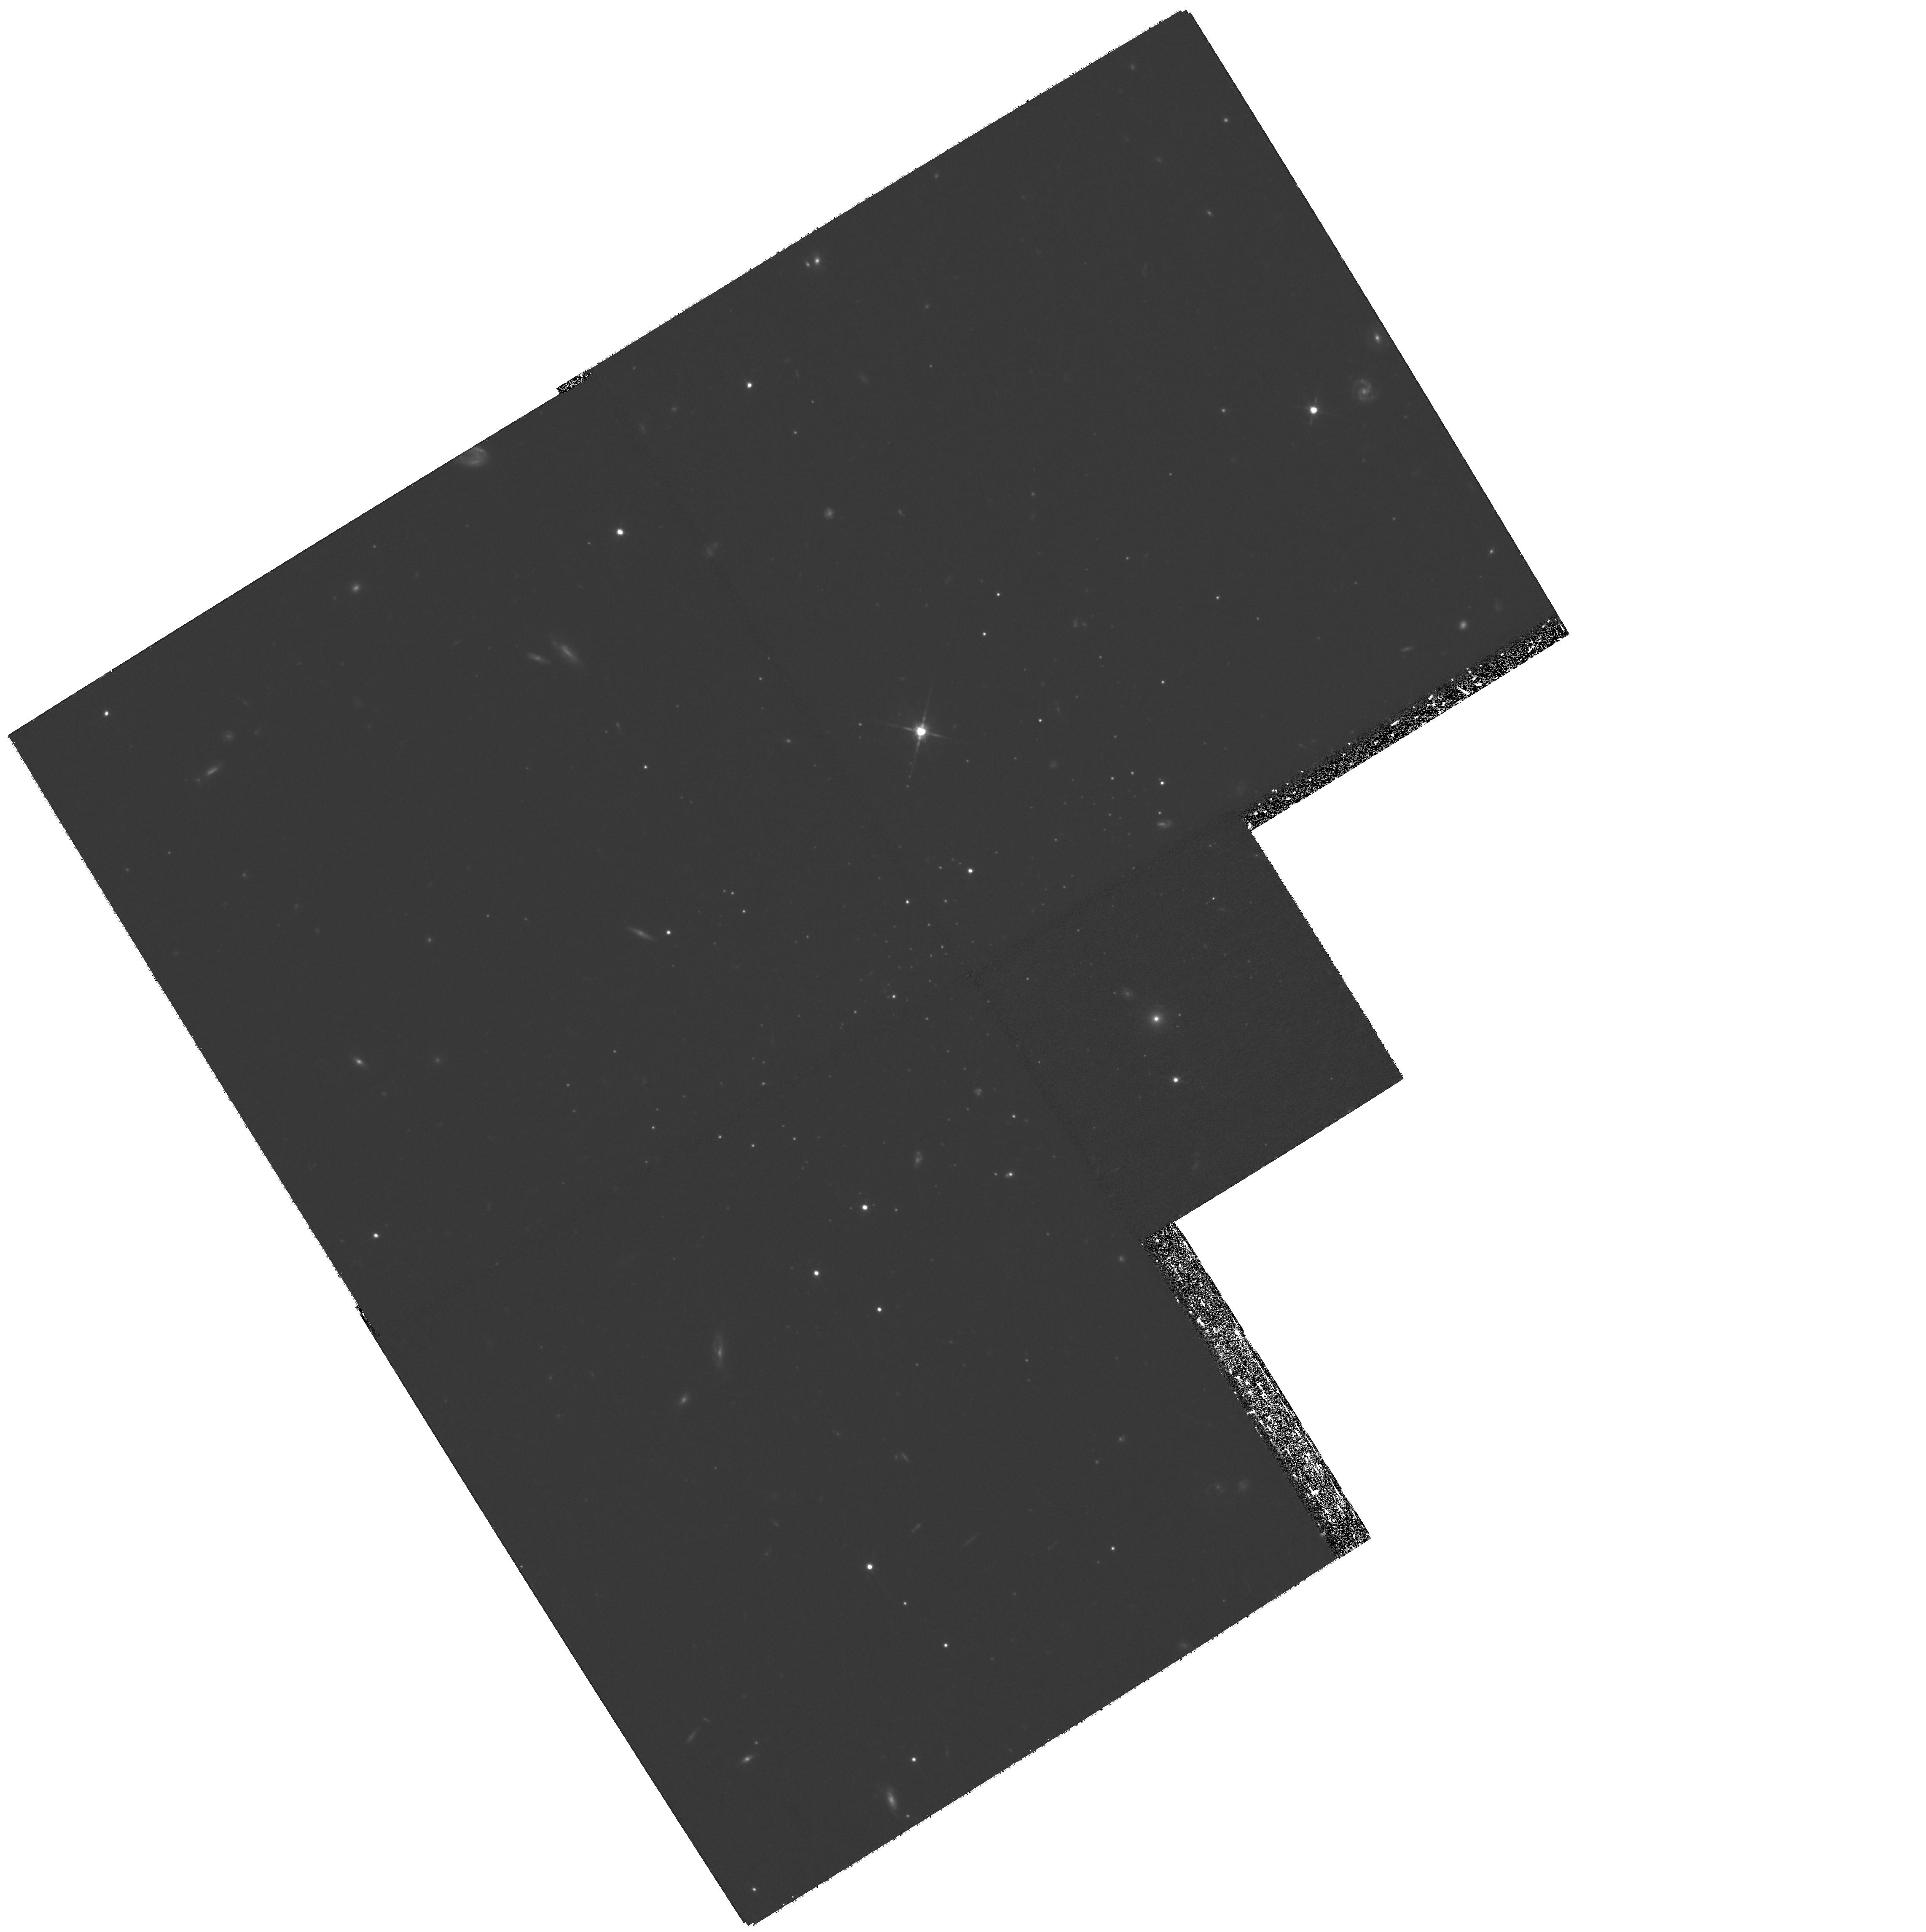
Target: ANDROMEDA-XIII
Instrument: WFPC2/PC
Filter: F814W
Exposure: 2.7 h
Observation ID: hst_11084_14_wfpc2_pc_f814w_u9x714

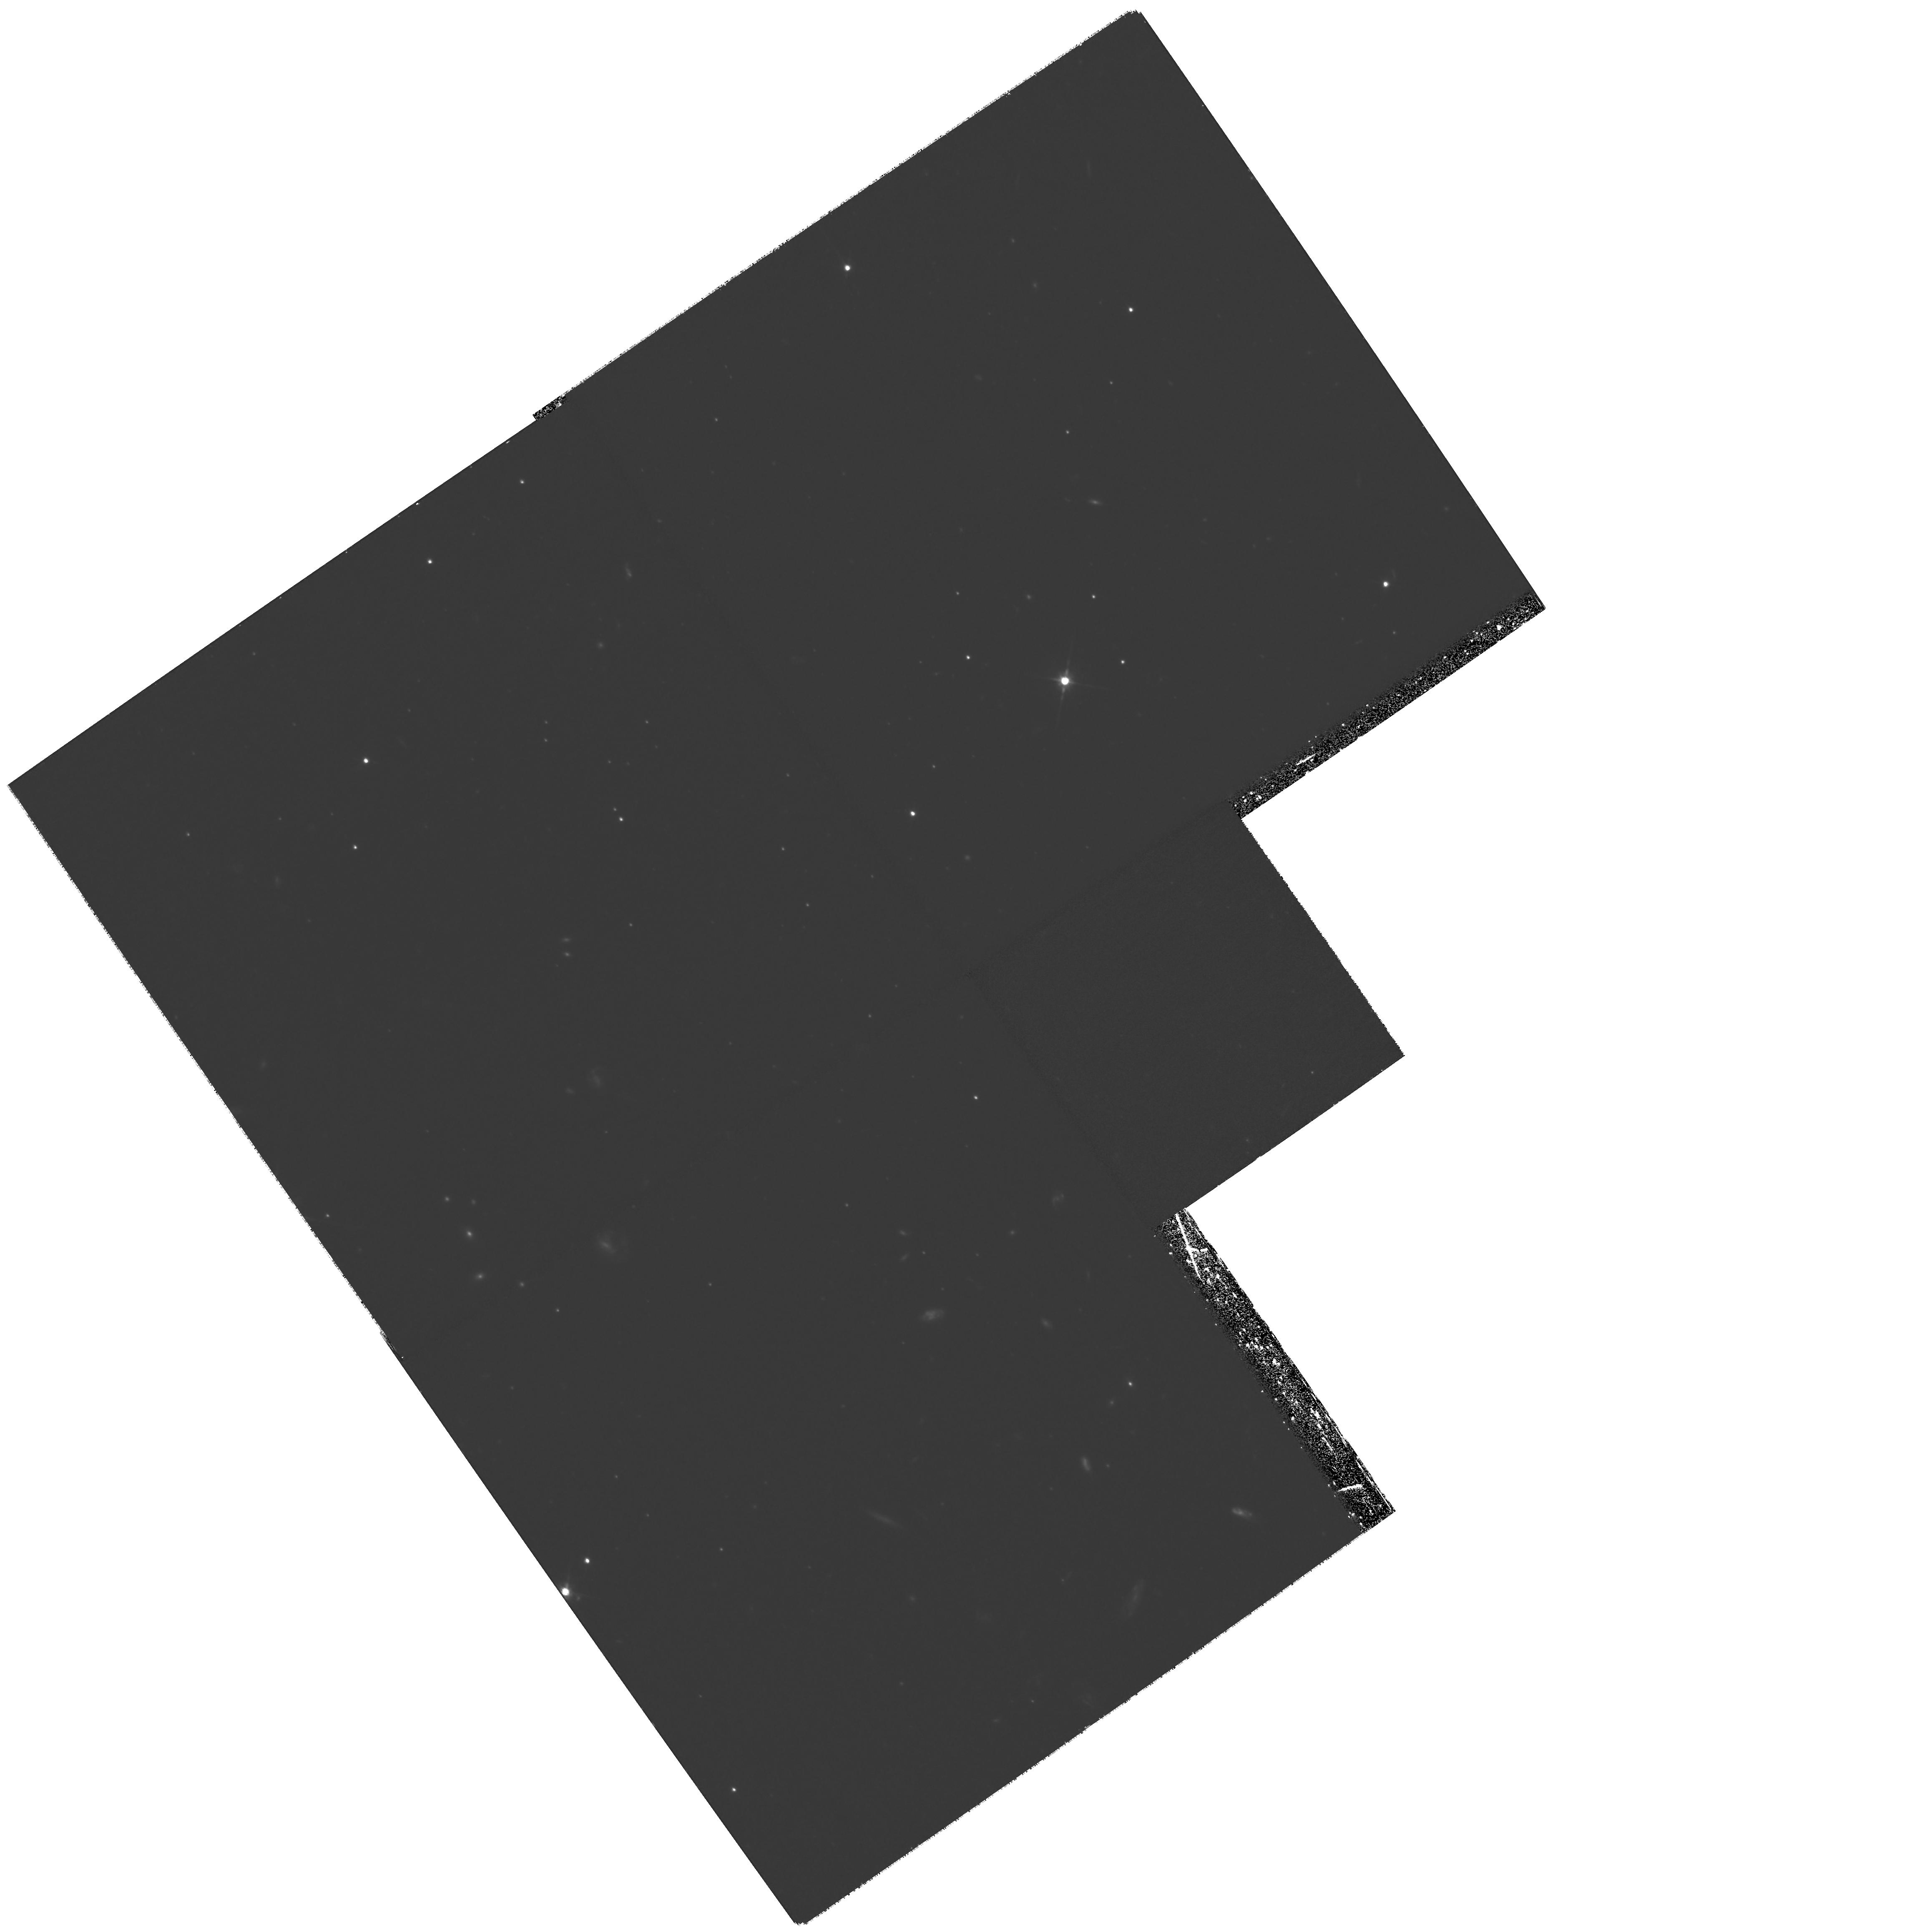
Target: ANDROMEDA-XII
Instrument: WFPC2/PC
Filter: F814W
Exposure: 3.3 h
Observation ID: hst_11084_10_wfpc2_pc_f814w_u9x710

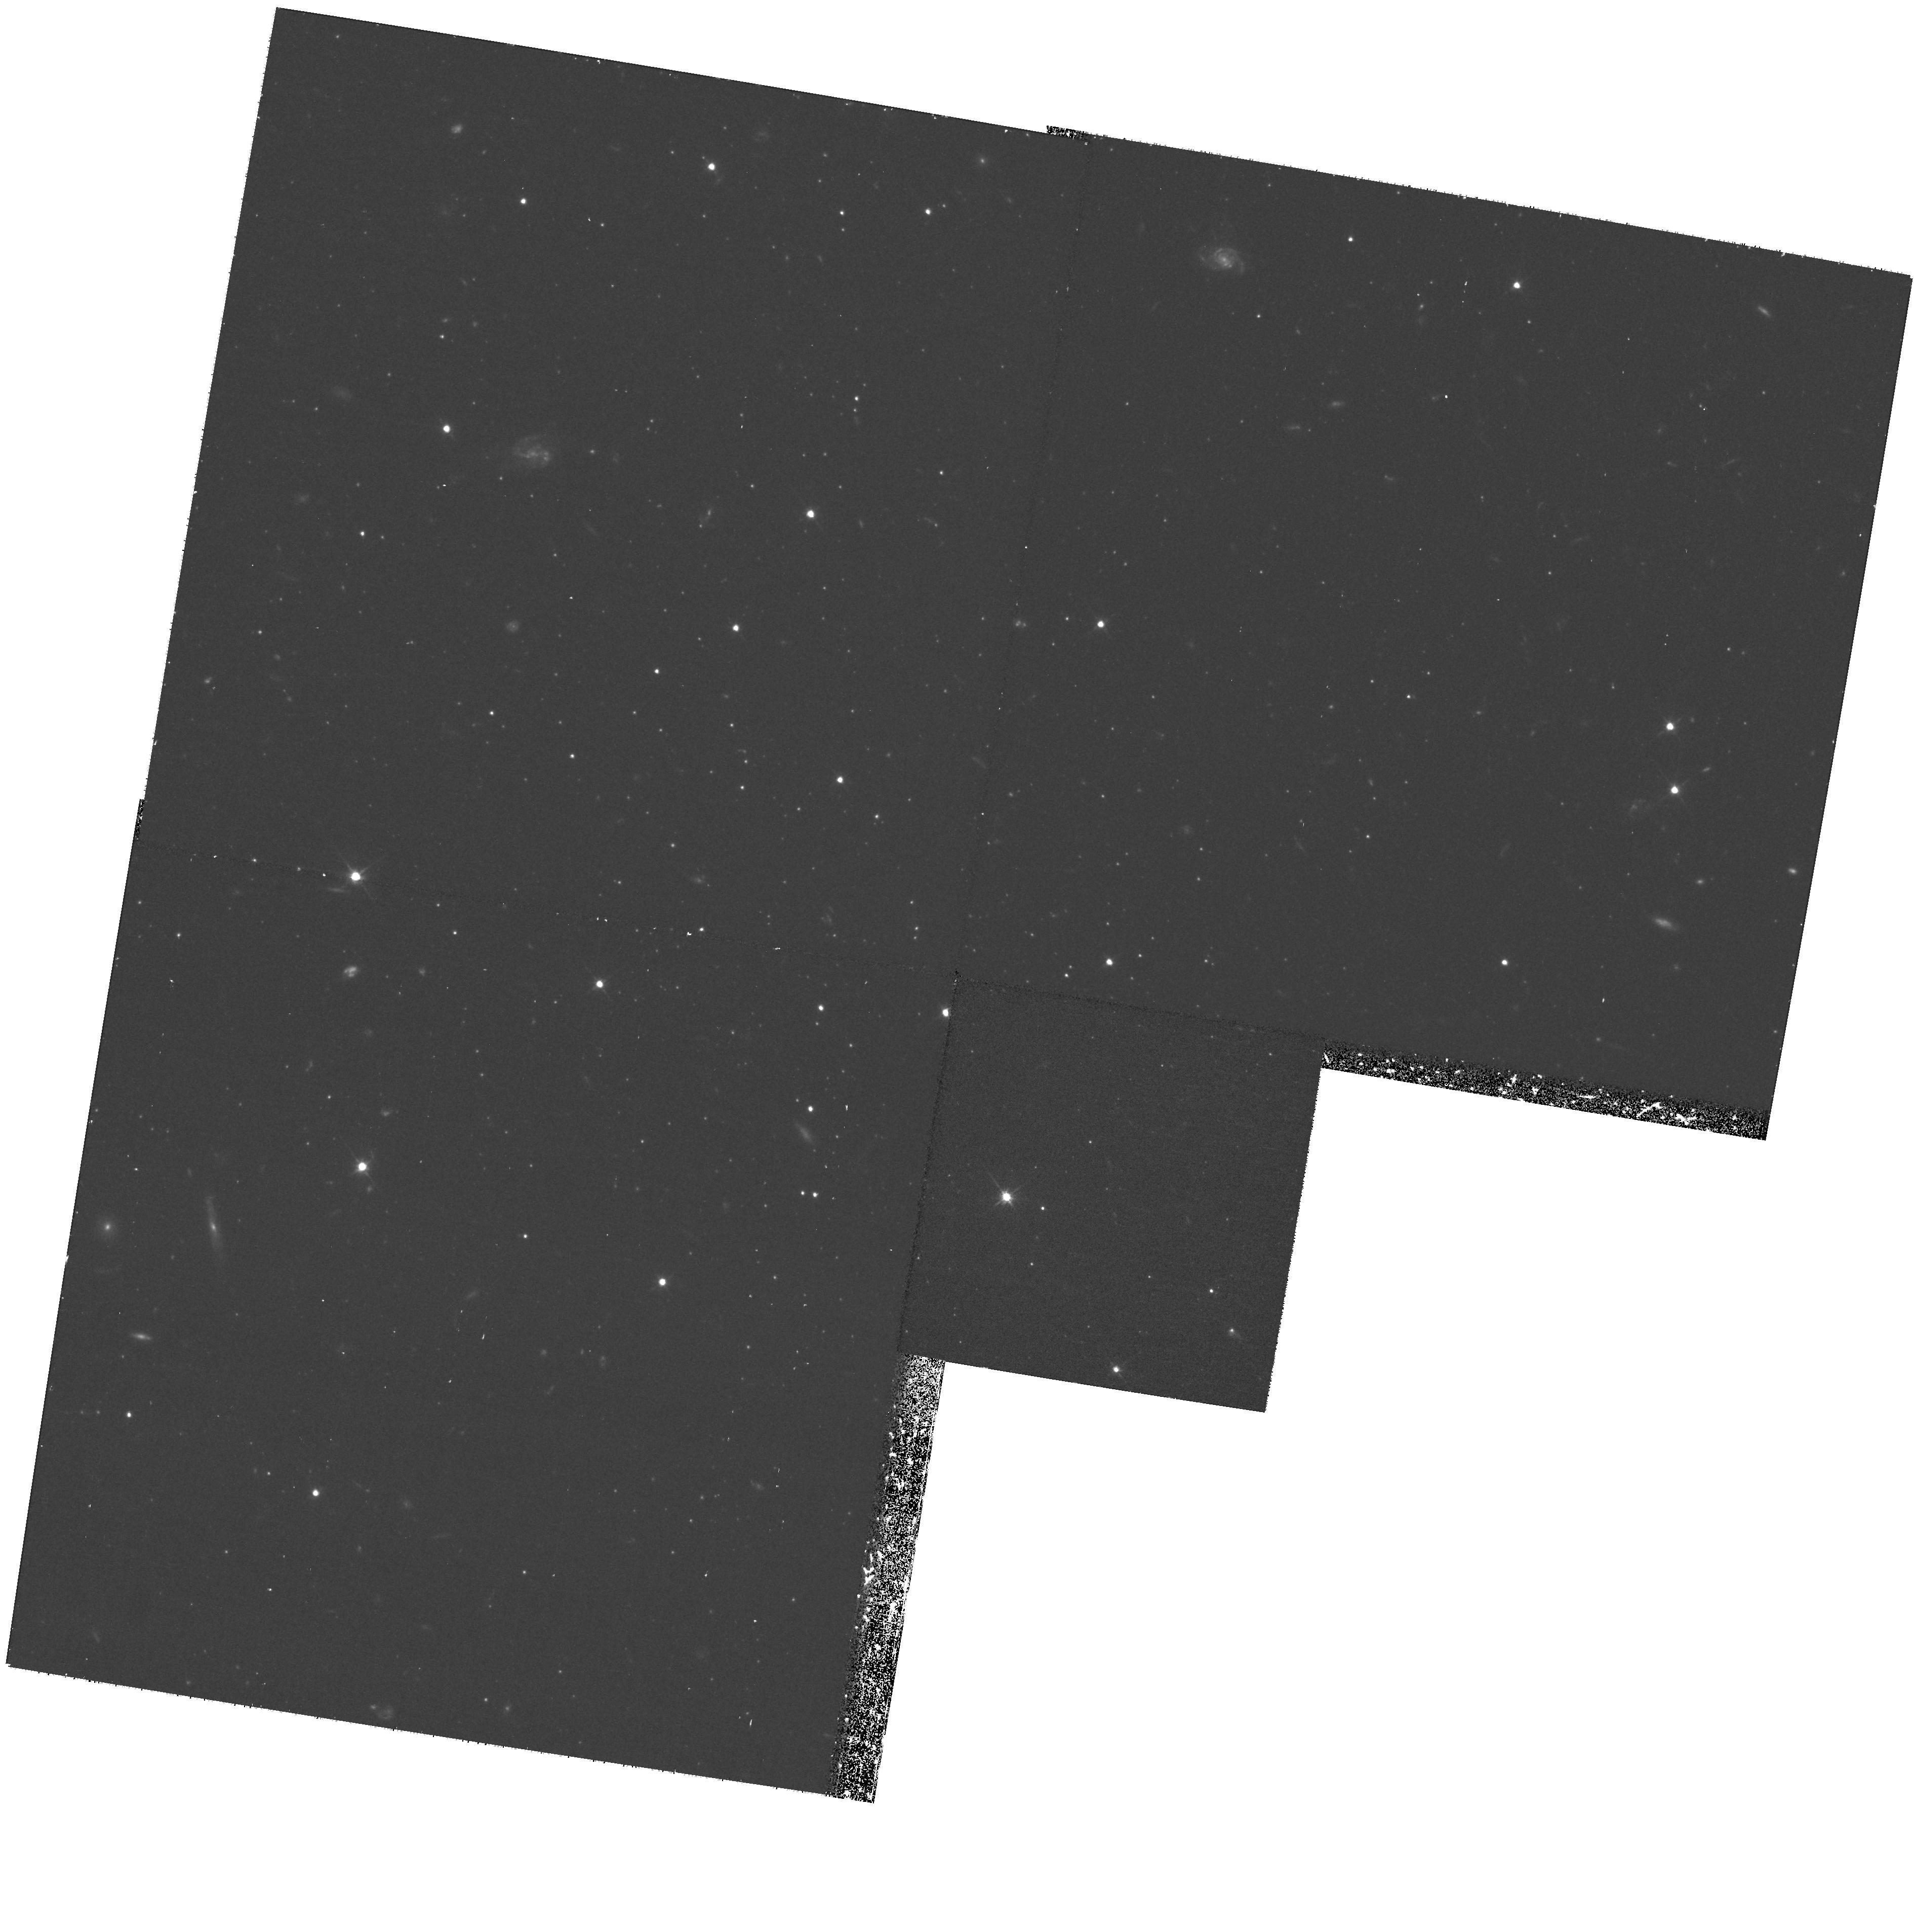
Target: CVN-II
Instrument: WFPC2/PC
Filter: F606W
Exposure: 1 h
Observation ID: hst_11084_22_wfpc2_pc_f606w_u9x722

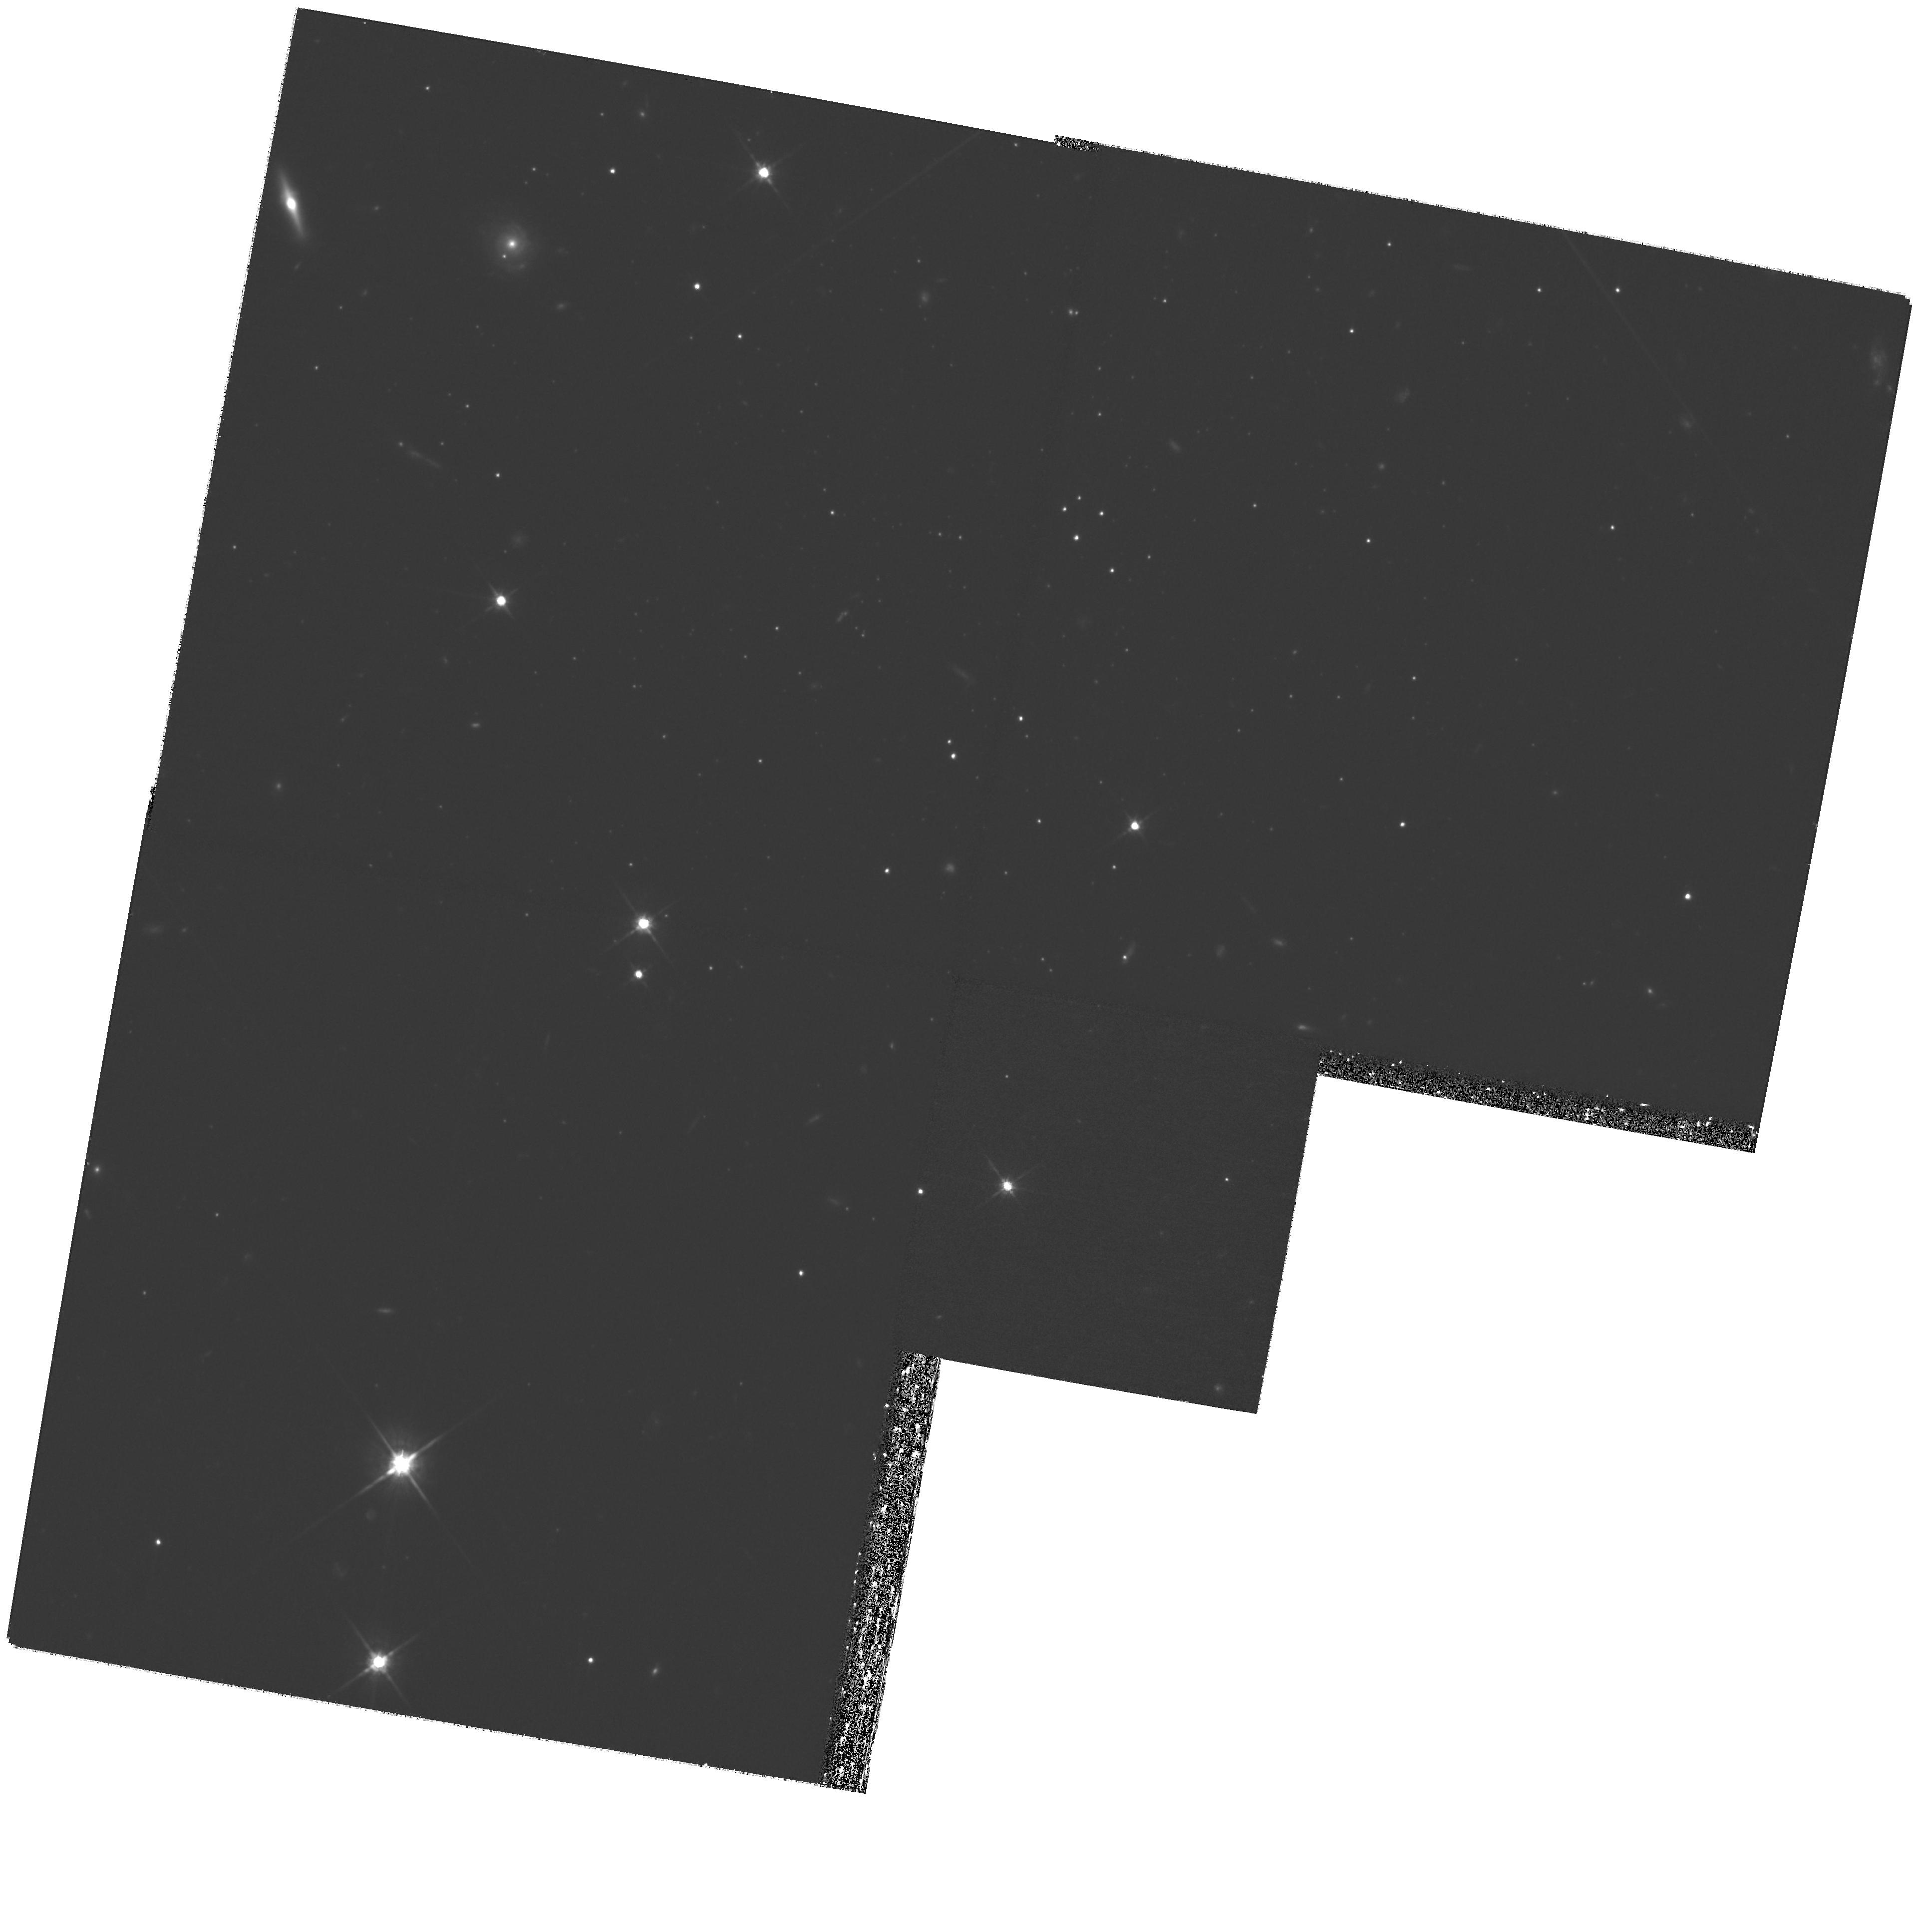
Target: ANDROMEDA-XI
Instrument: WFPC2/PC
Filter: F814W
Exposure: 2.7 h
Observation ID: hst_11084_03_wfpc2_pc_f814w_u9x703

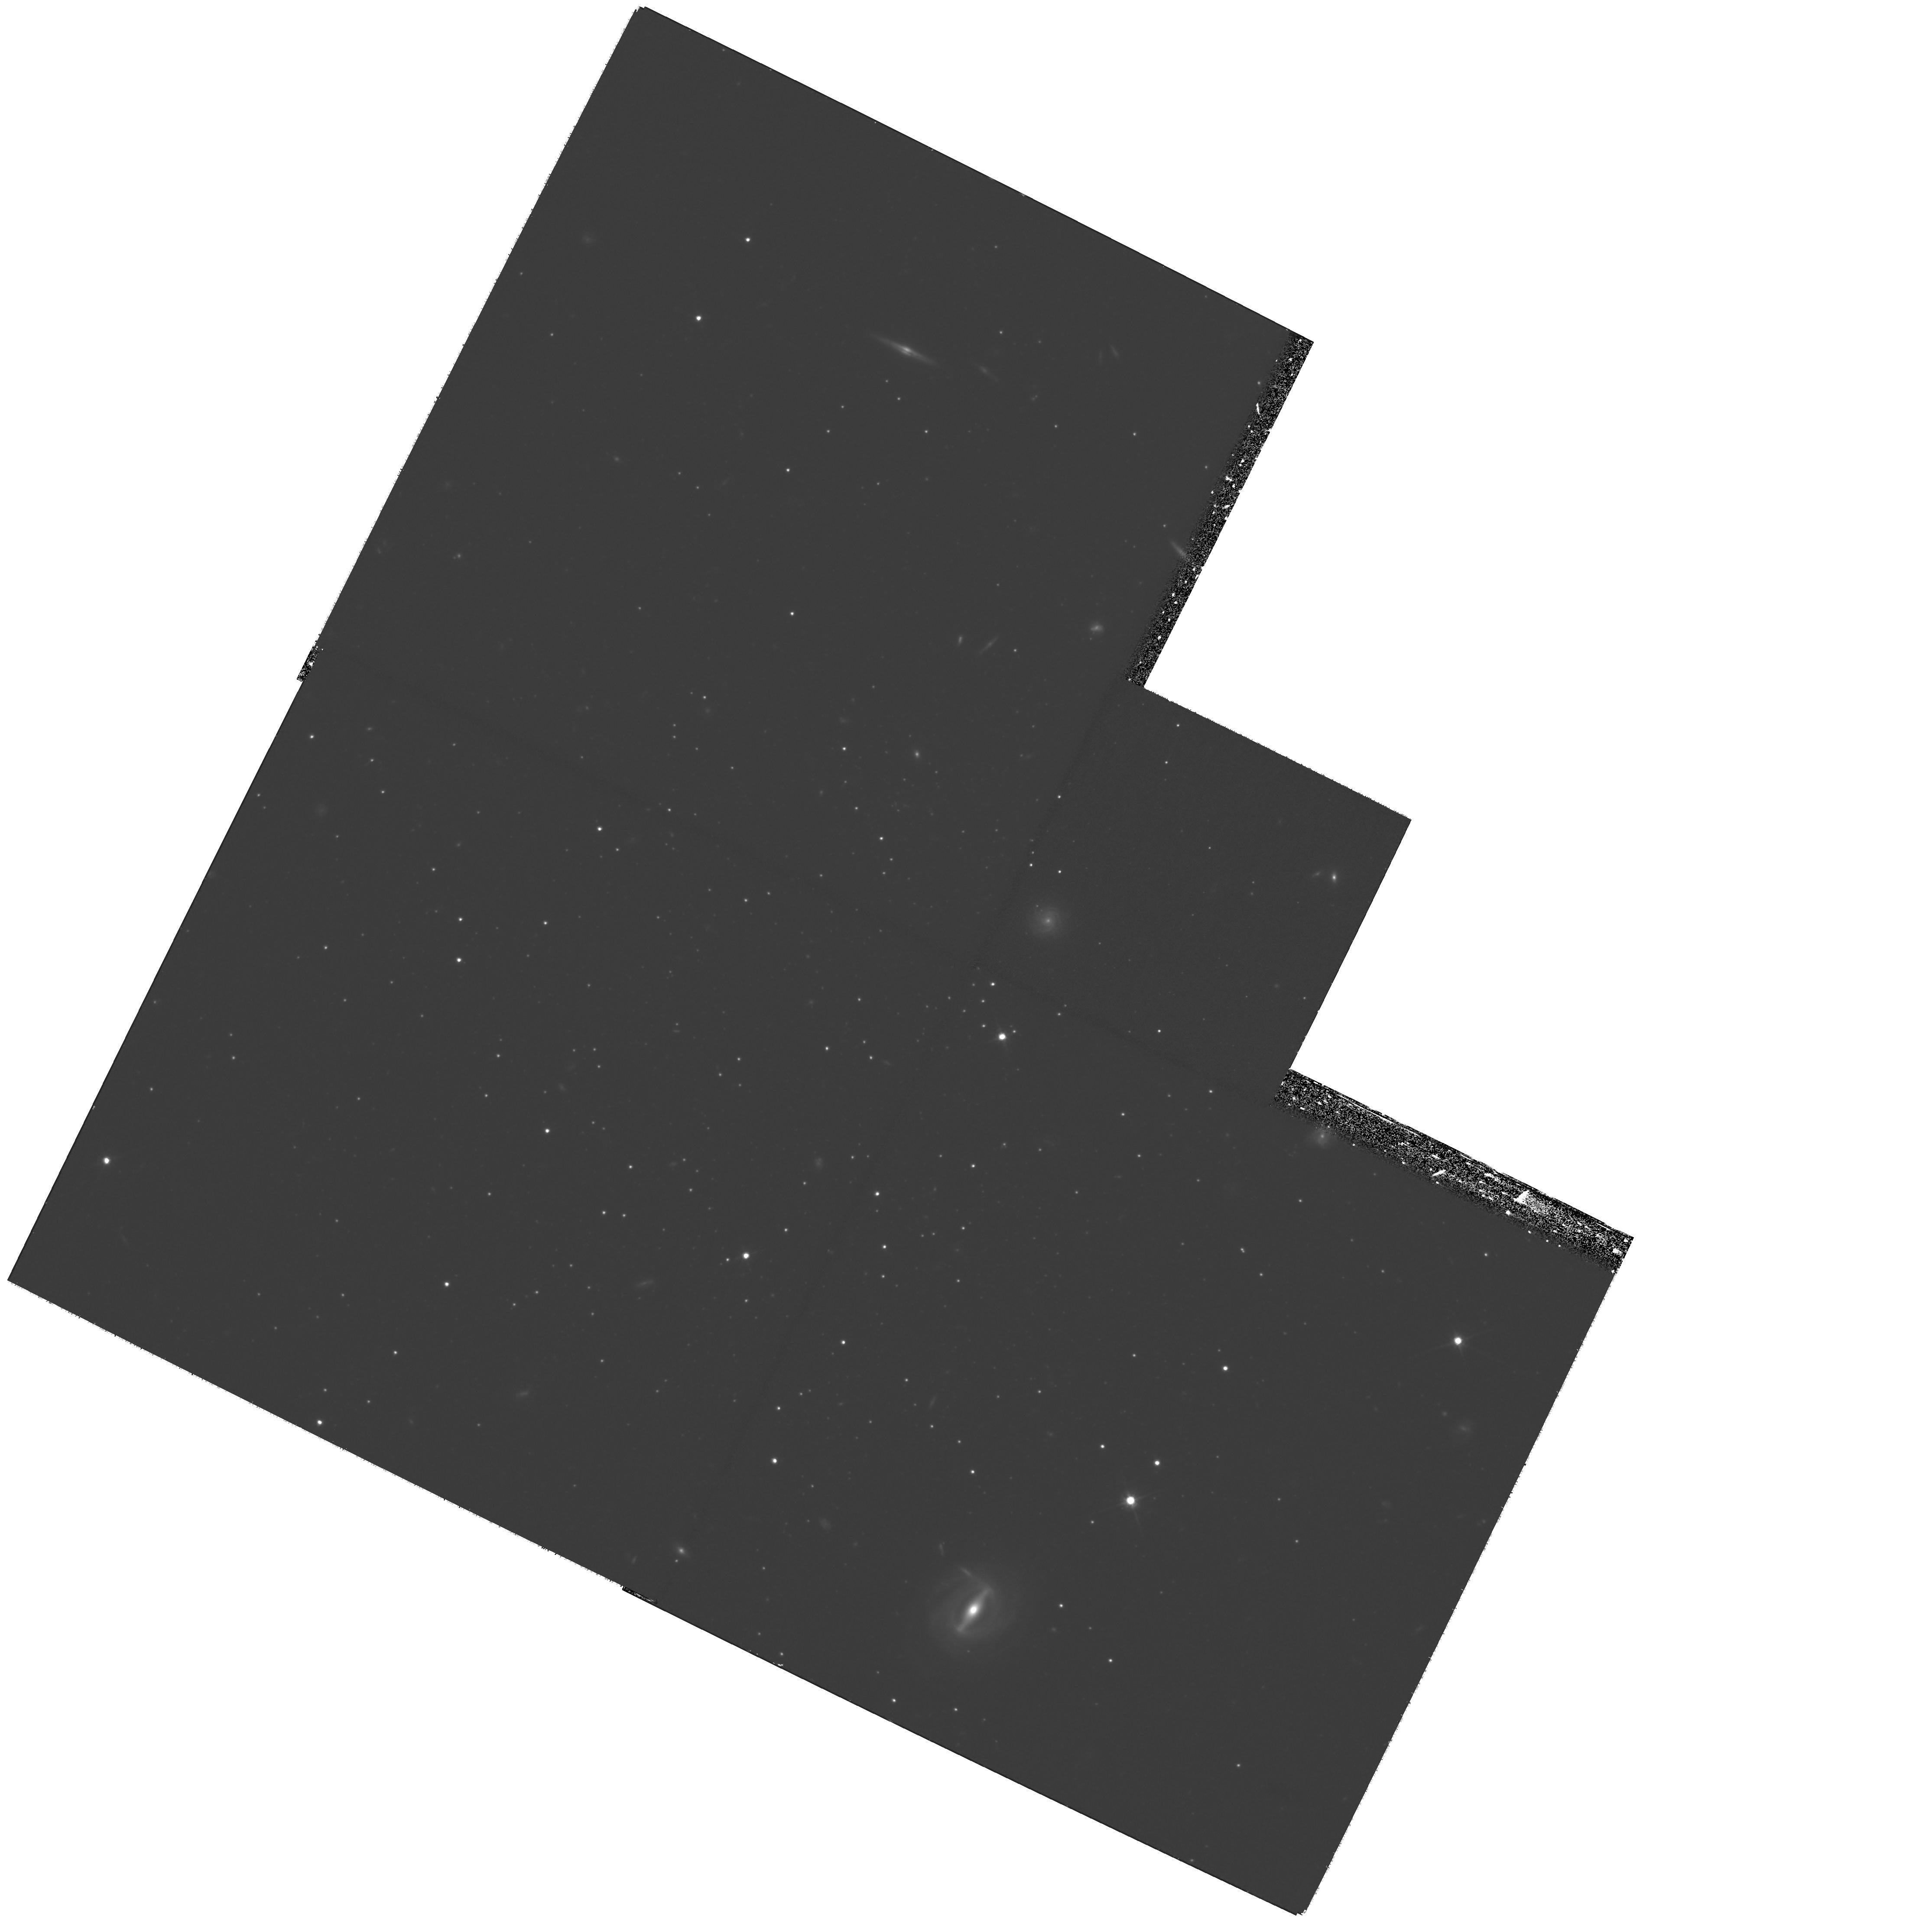
Target: LEO-T
Instrument: WFPC2/PC
Filter: F814W
Exposure: 3.3 h
Observation ID: hst_11084_20_wfpc2_pc_f814w_u9x720

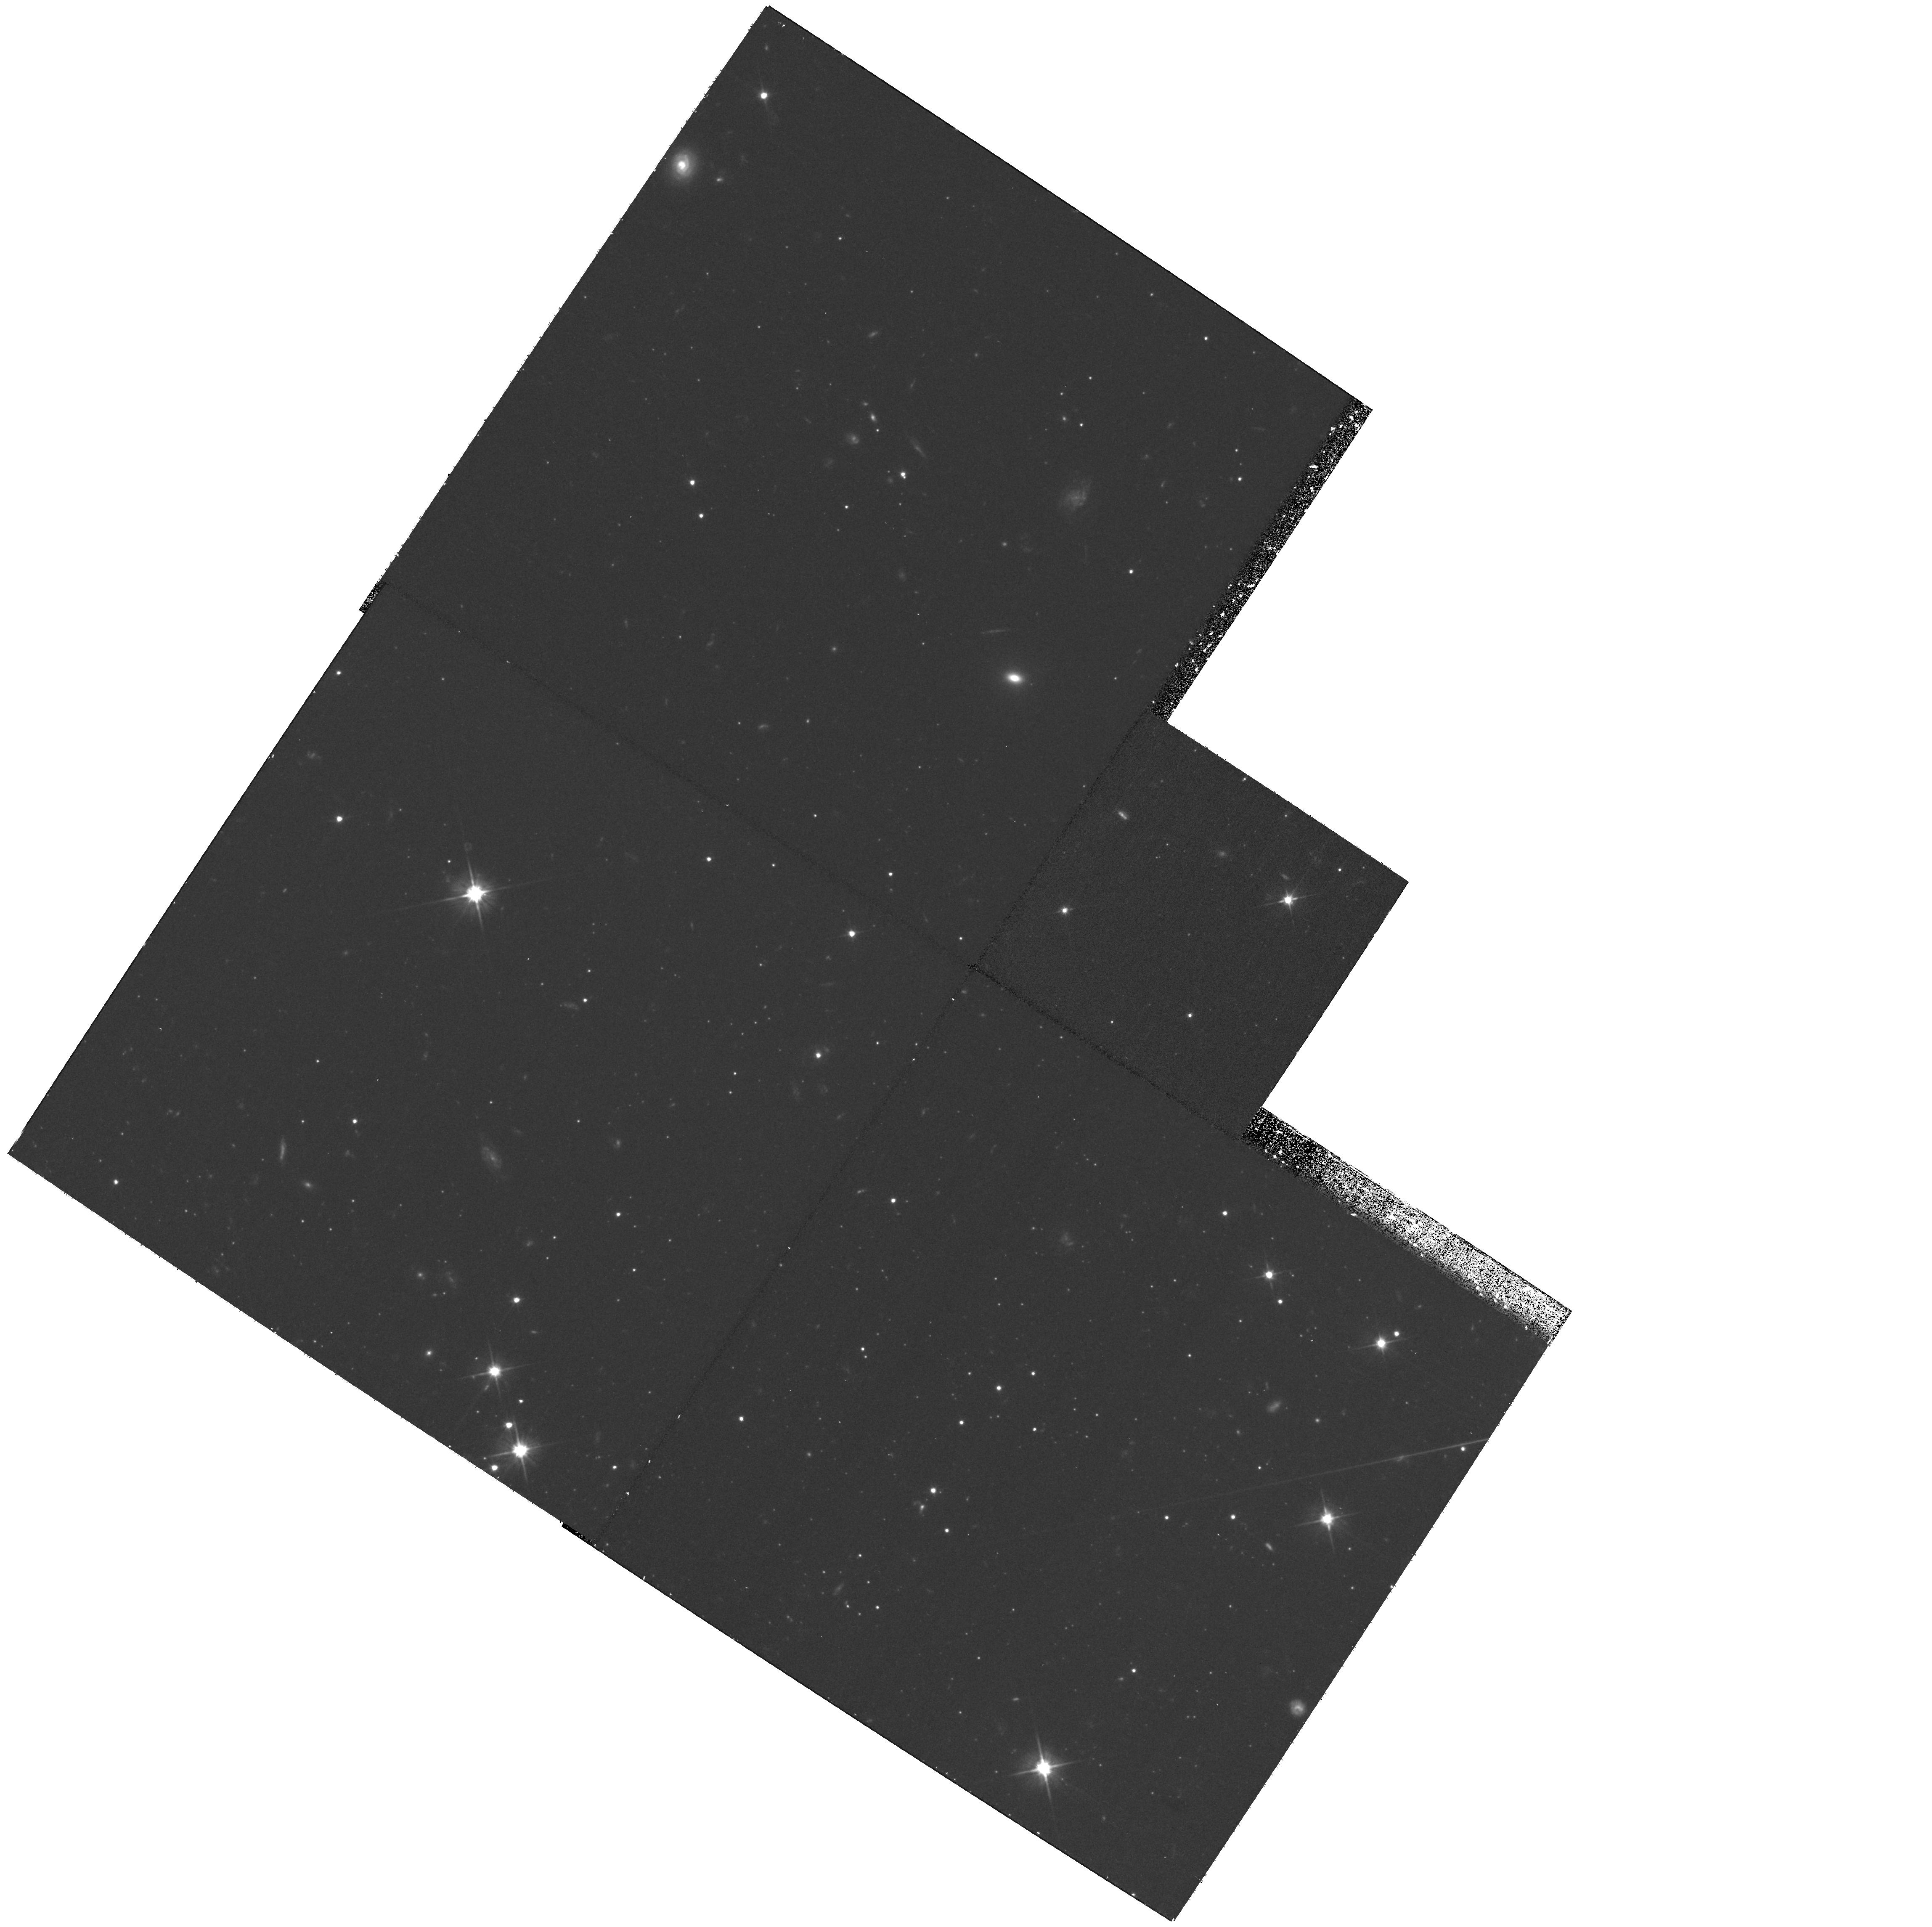
Target: HERCULES-DSPH
Instrument: WFPC2/PC
Filter: F606W
Exposure: 1 h
Observation ID: hst_11084_23_wfpc2_pc_f606w_u9x723

Probing the Least Luminous Galaxies in the Local Universe (PI: Zucker, Daniel B.)

We propose to obtain deep color-magnitude data of eight new Local Group galaxies which we recently discovered: Andromeda XI, Andromeda XII, and Andromeda XIII (satellites of M31); Canes Venatici I, Canes Venatici II, Hercules, and Leo IV (satellites of the Milky Way); and Leo T, a new "free-floating" Local Group dwarf spheroidal with evidence for recent star formation and associated H I gas. These represent the least luminous galaxies known at *any* redshift, and are the only accessible laboratories for studying this extreme regime of galaxy formation. With deep WFPC-2 F606W and F814W pointings at their centers, we will determine whether these objects contain single or multiple age stellar populations, as well as whether these objects display a range of metallicities.